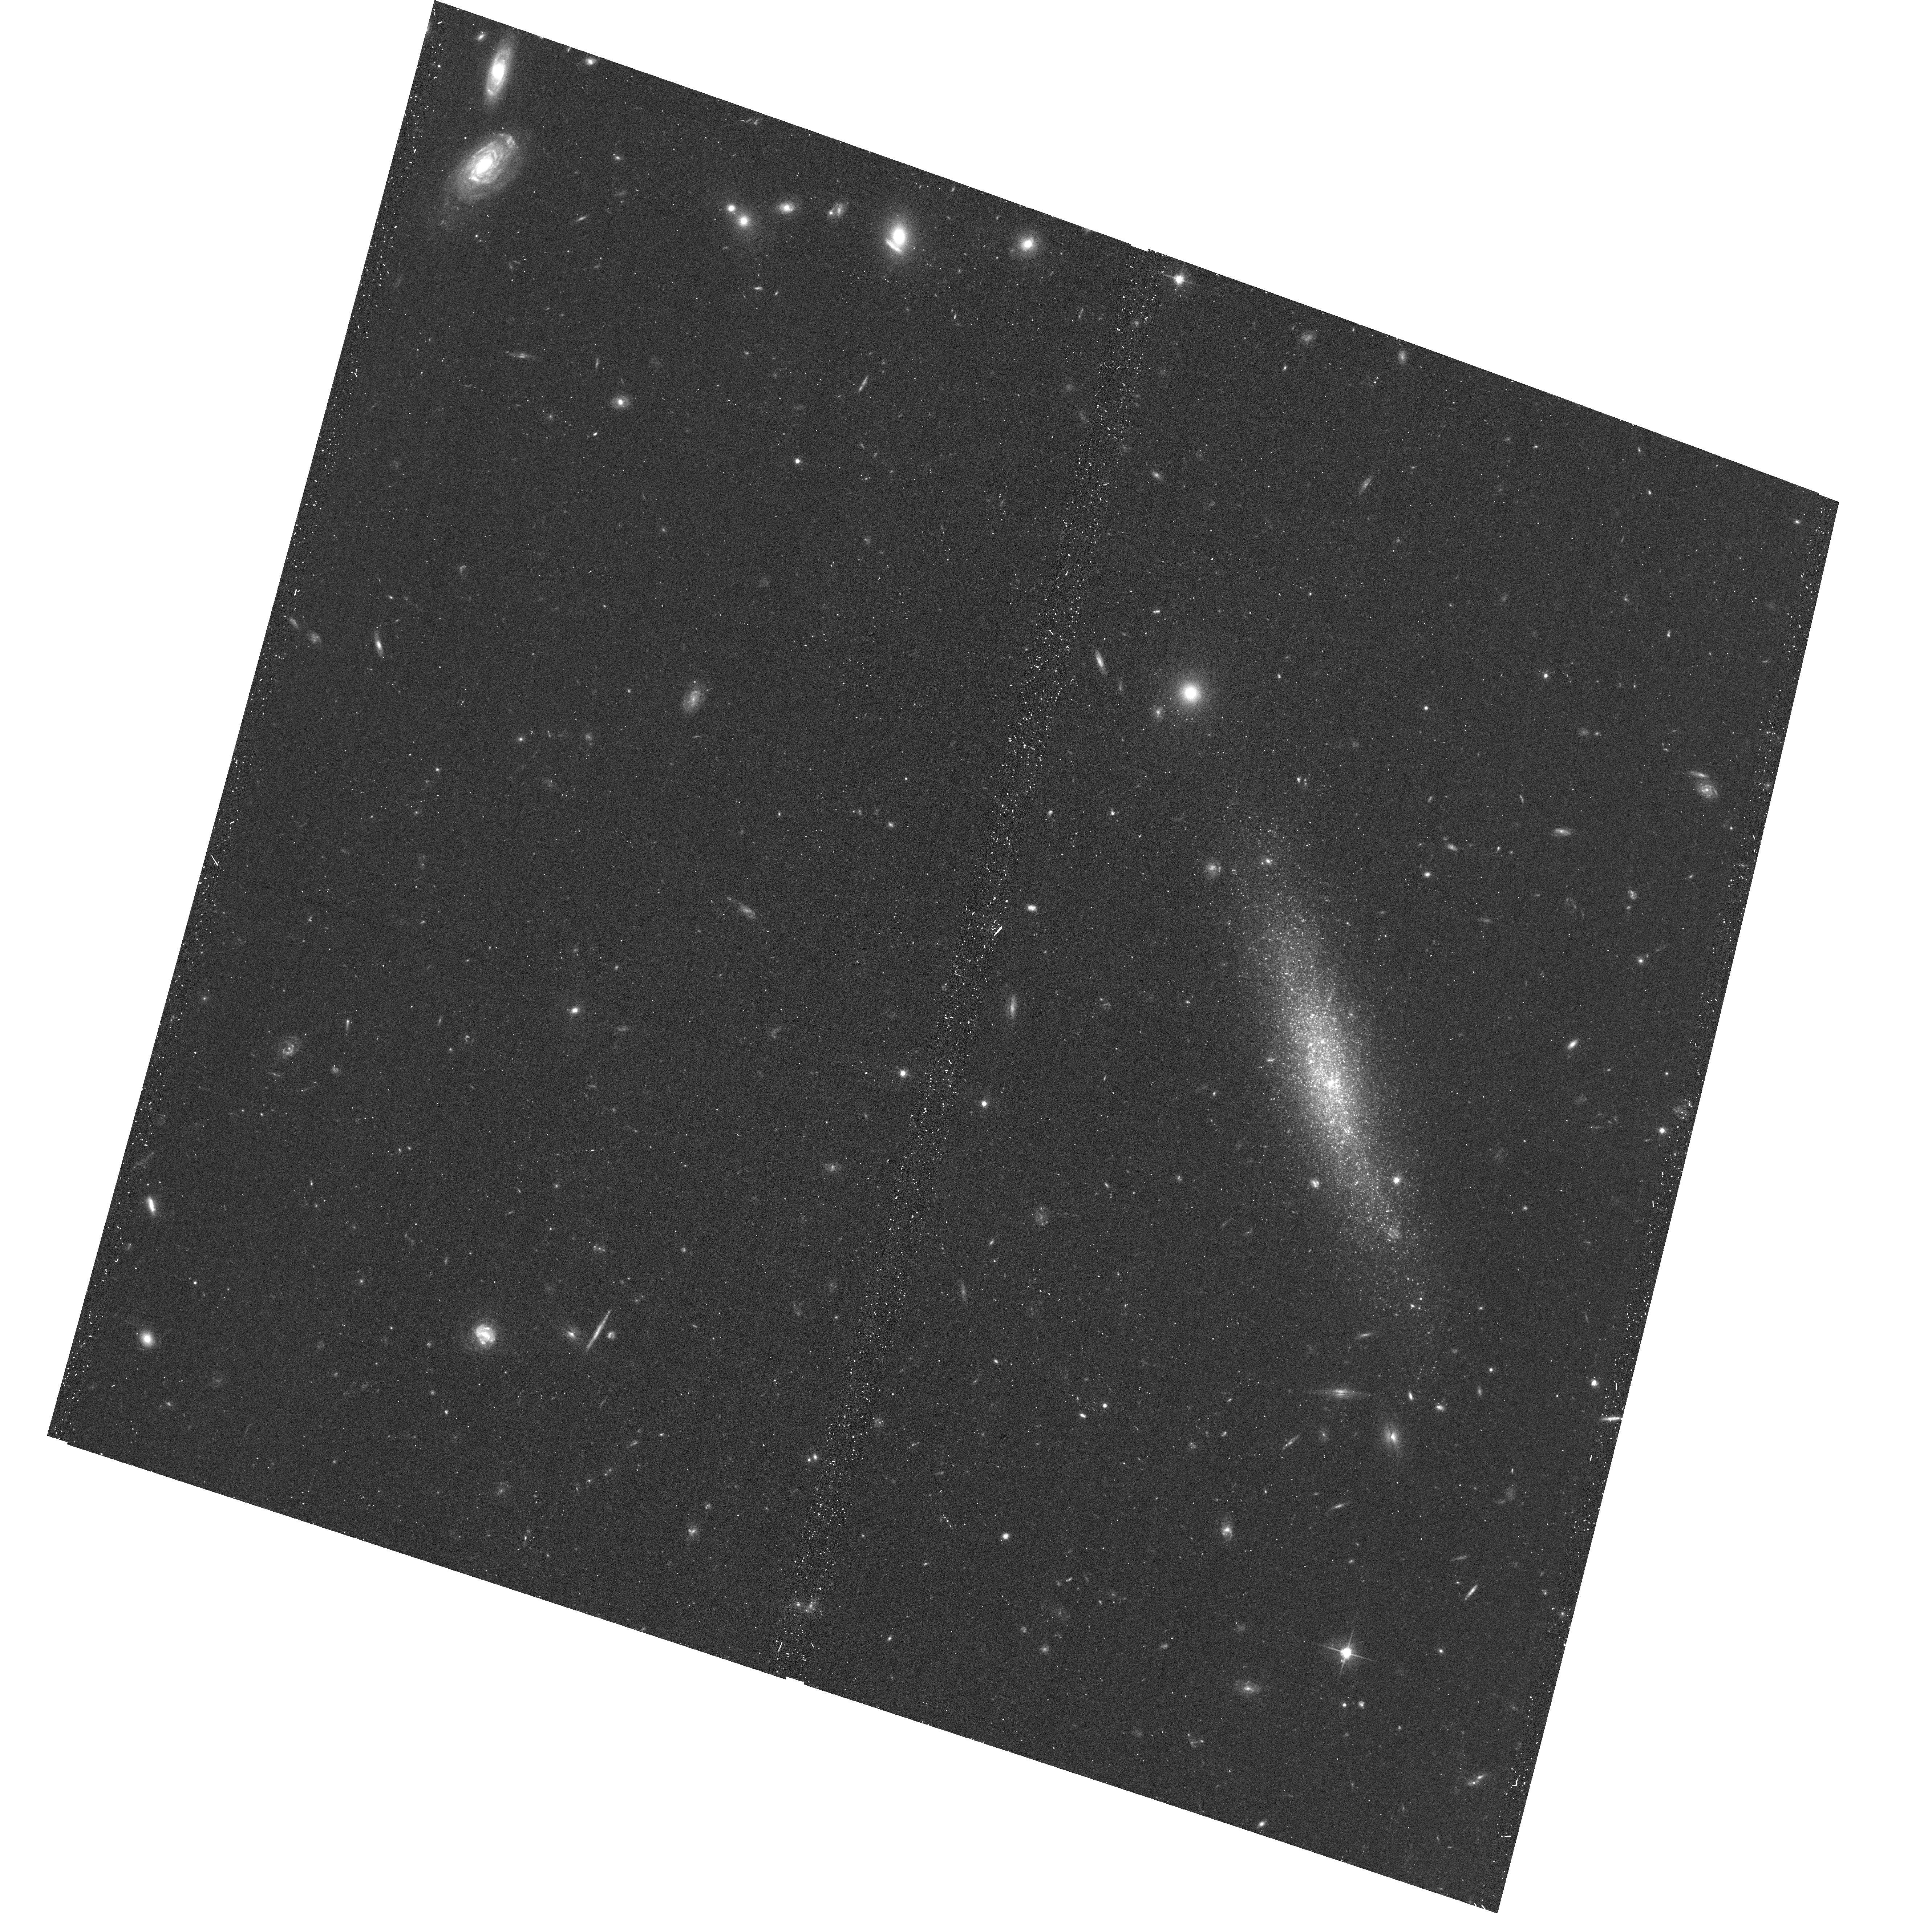
Target: MAPS-NGP-O-171-165792. Instrument: ACS/WFC. Filter: F606W. Exposure: 17 min. Observation ID: hst_14636_03_acs_wfc_f606w_jd8903

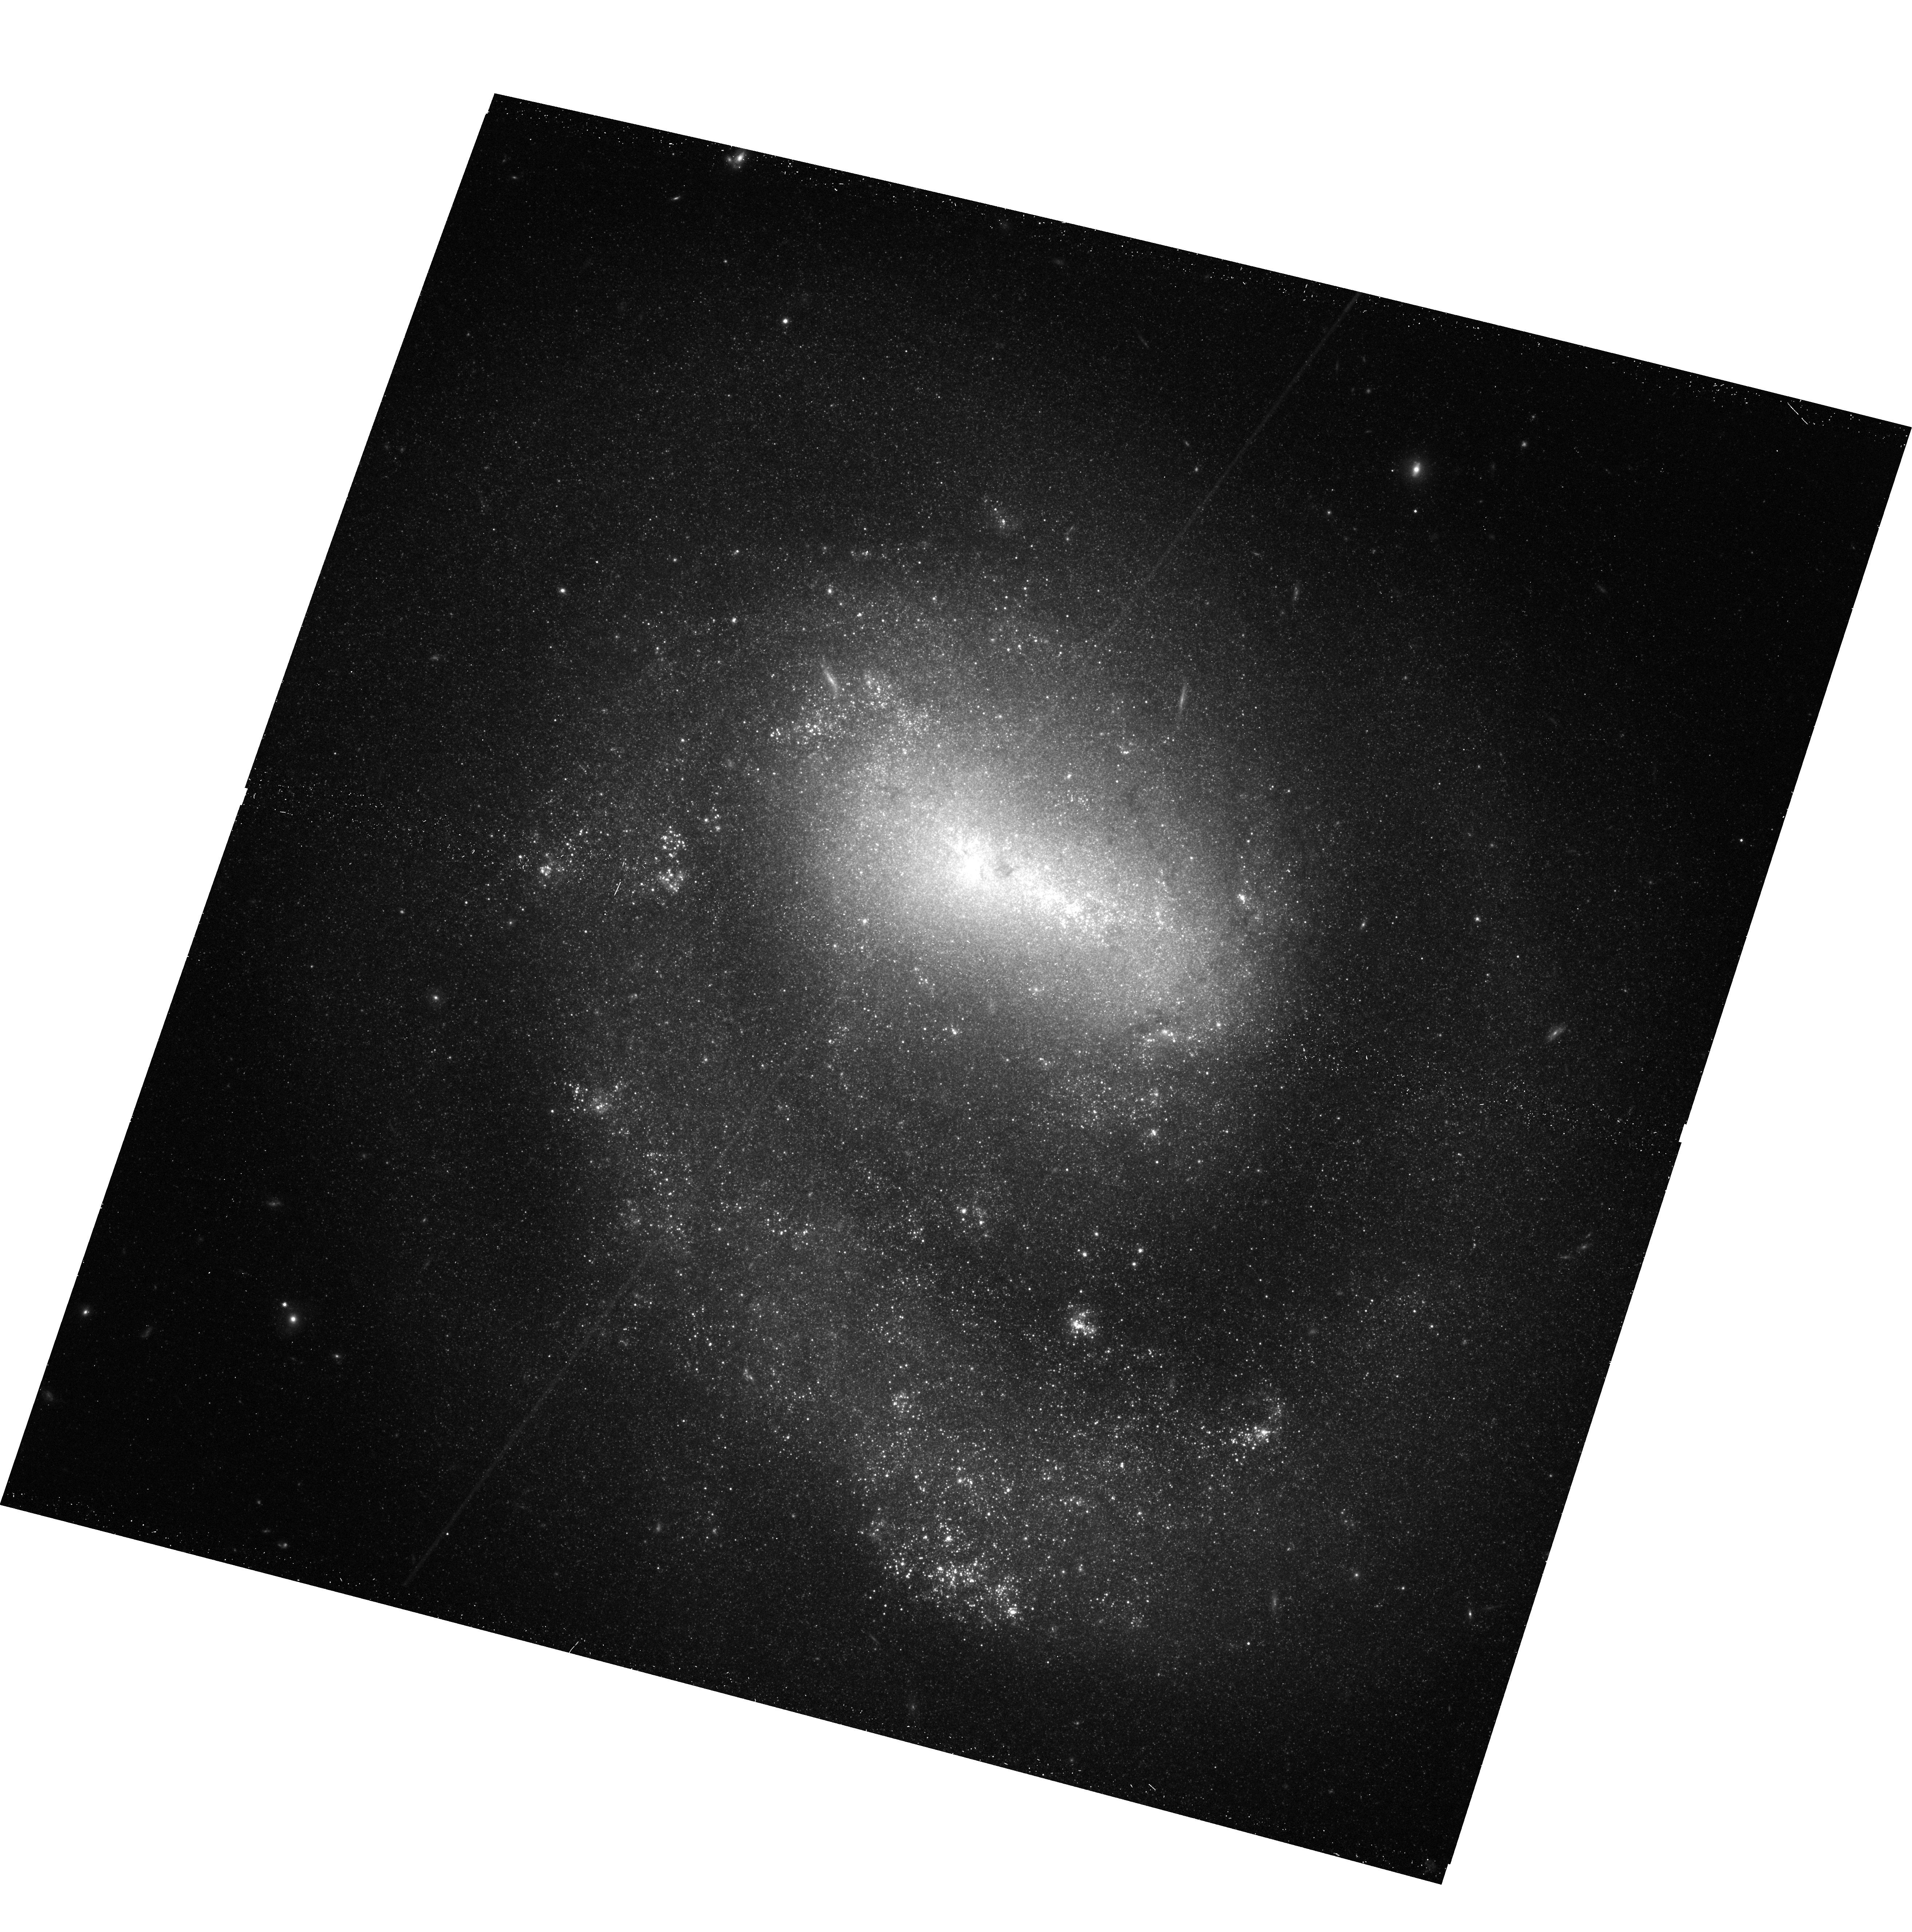
Target: NGC-4618. Instrument: ACS/WFC. Filter: F814W. Exposure: 17 min. Observation ID: hst_14636_10_acs_wfc_f814w_jd8910

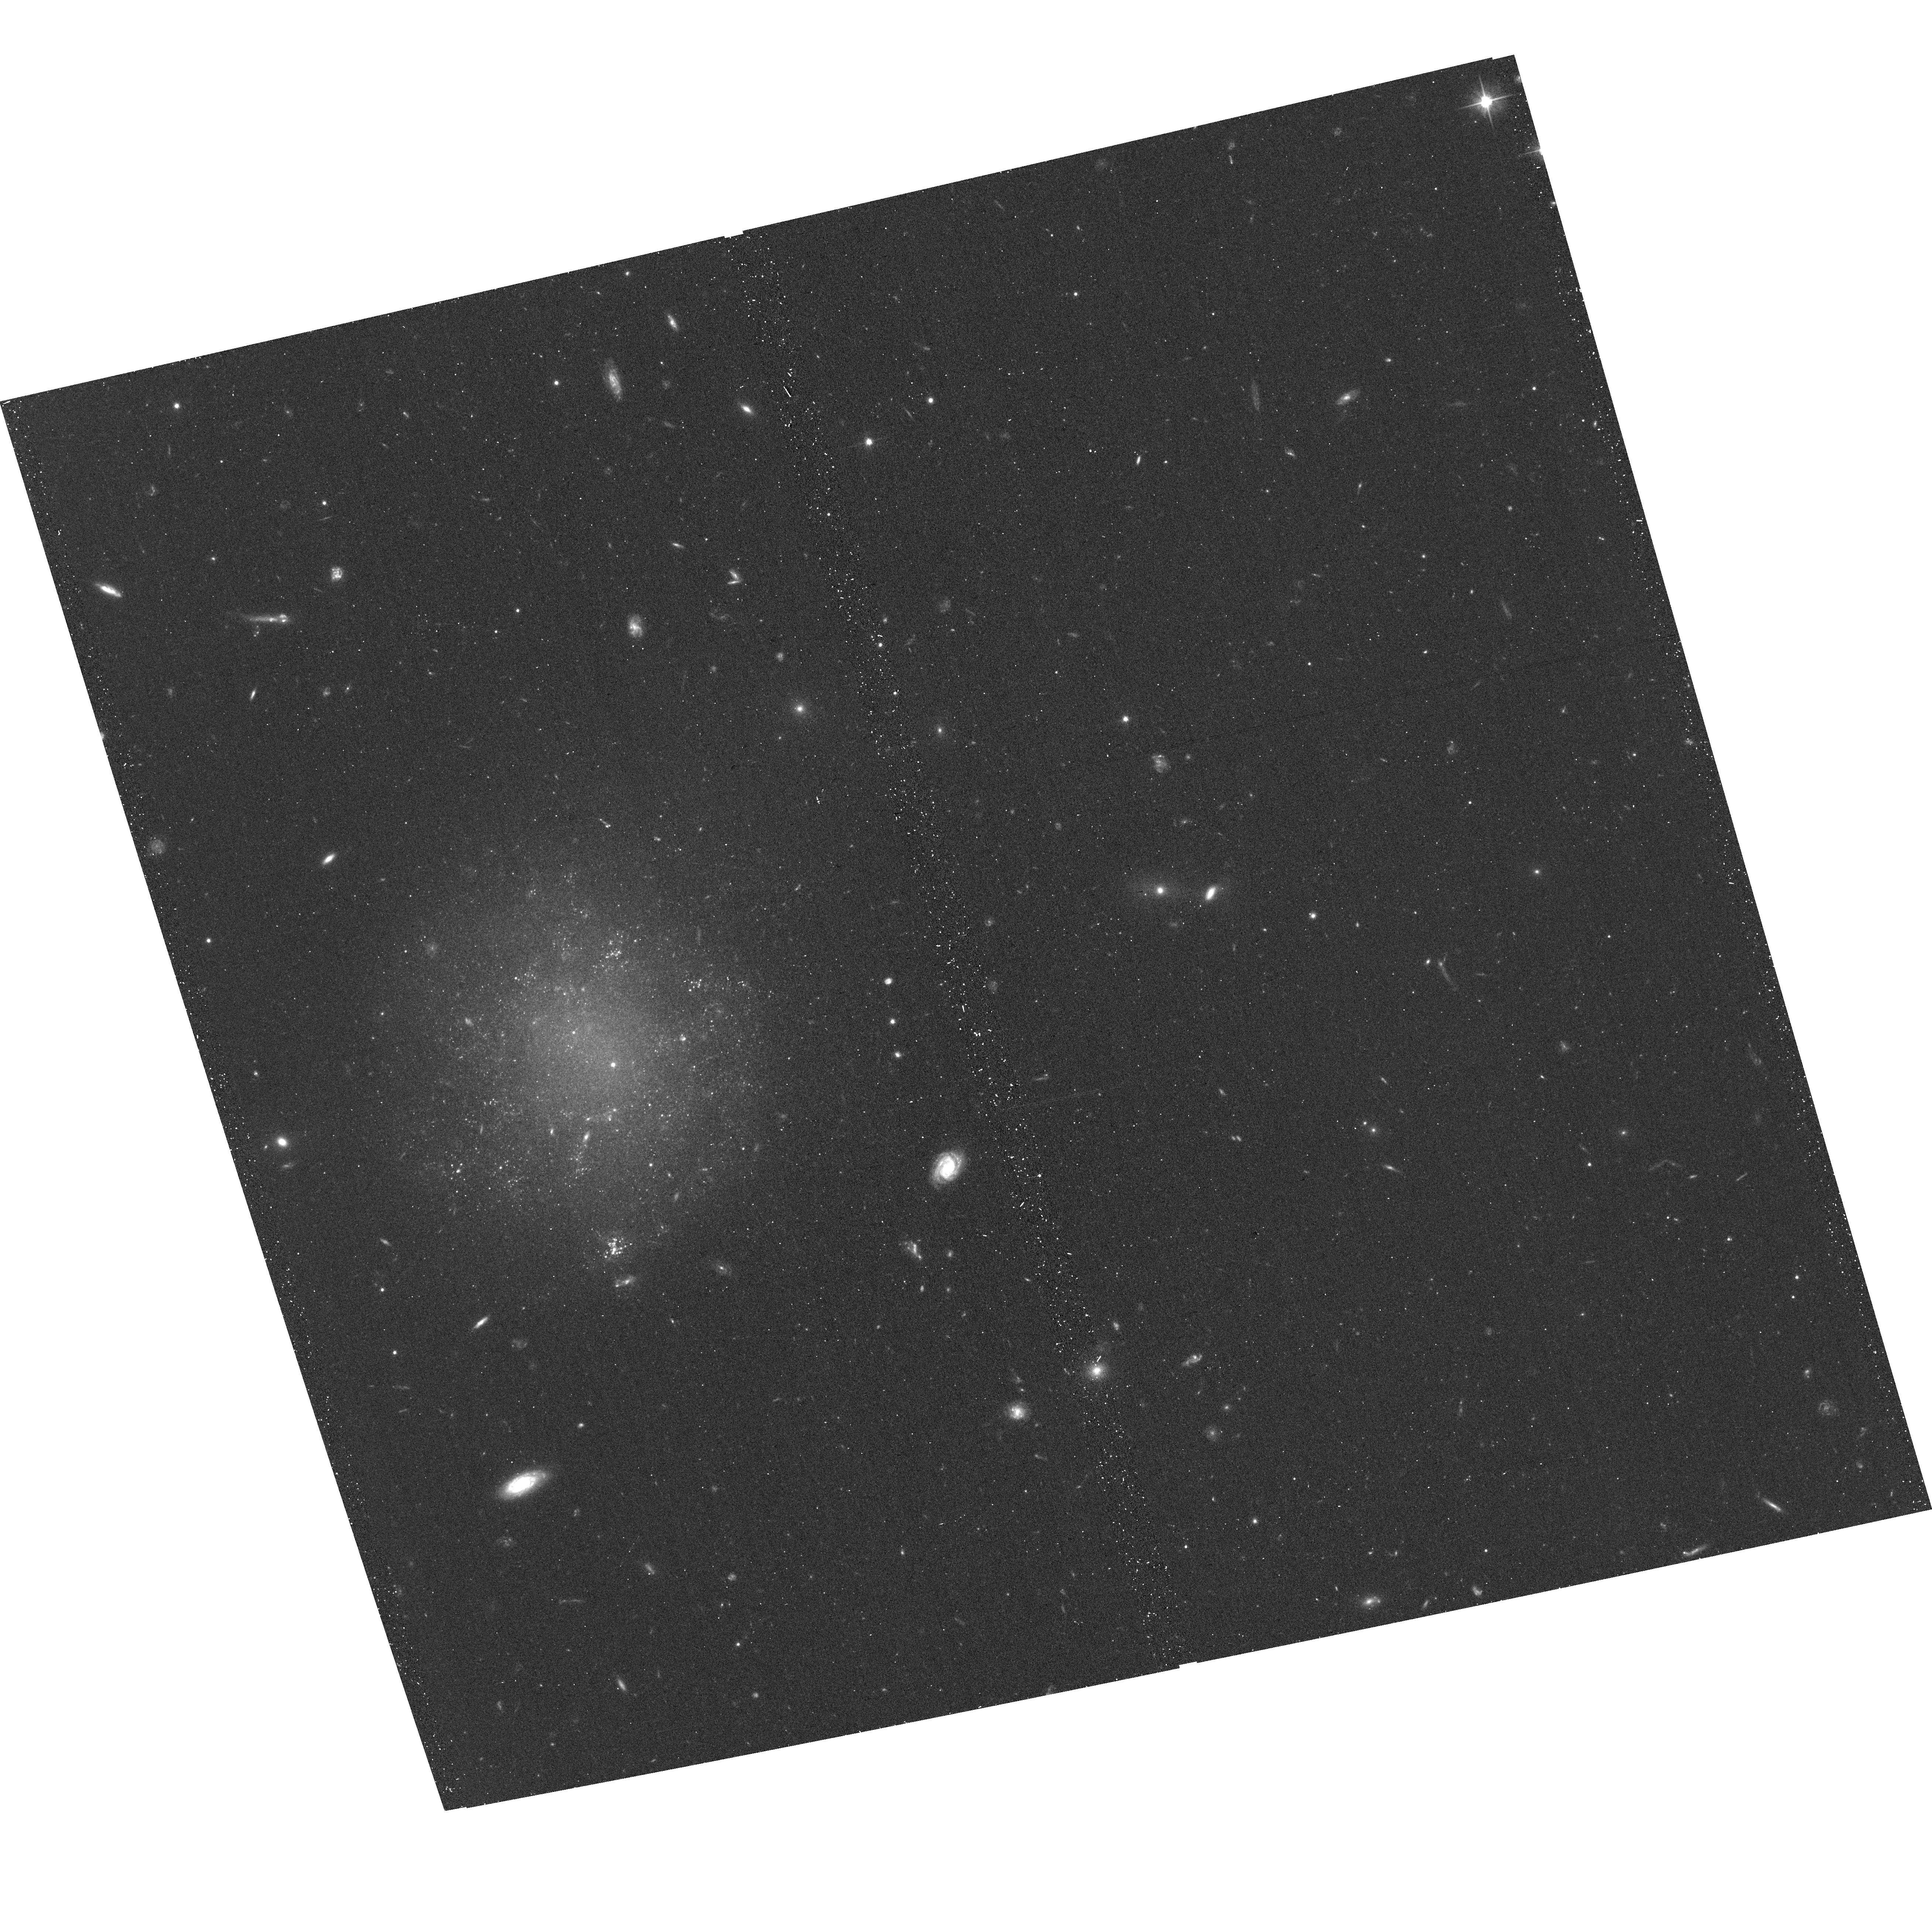
Target: UGC-08061. Instrument: ACS/WFC. Filter: F606W. Exposure: 17 min. Observation ID: hst_14636_13_acs_wfc_f606w_jd8913

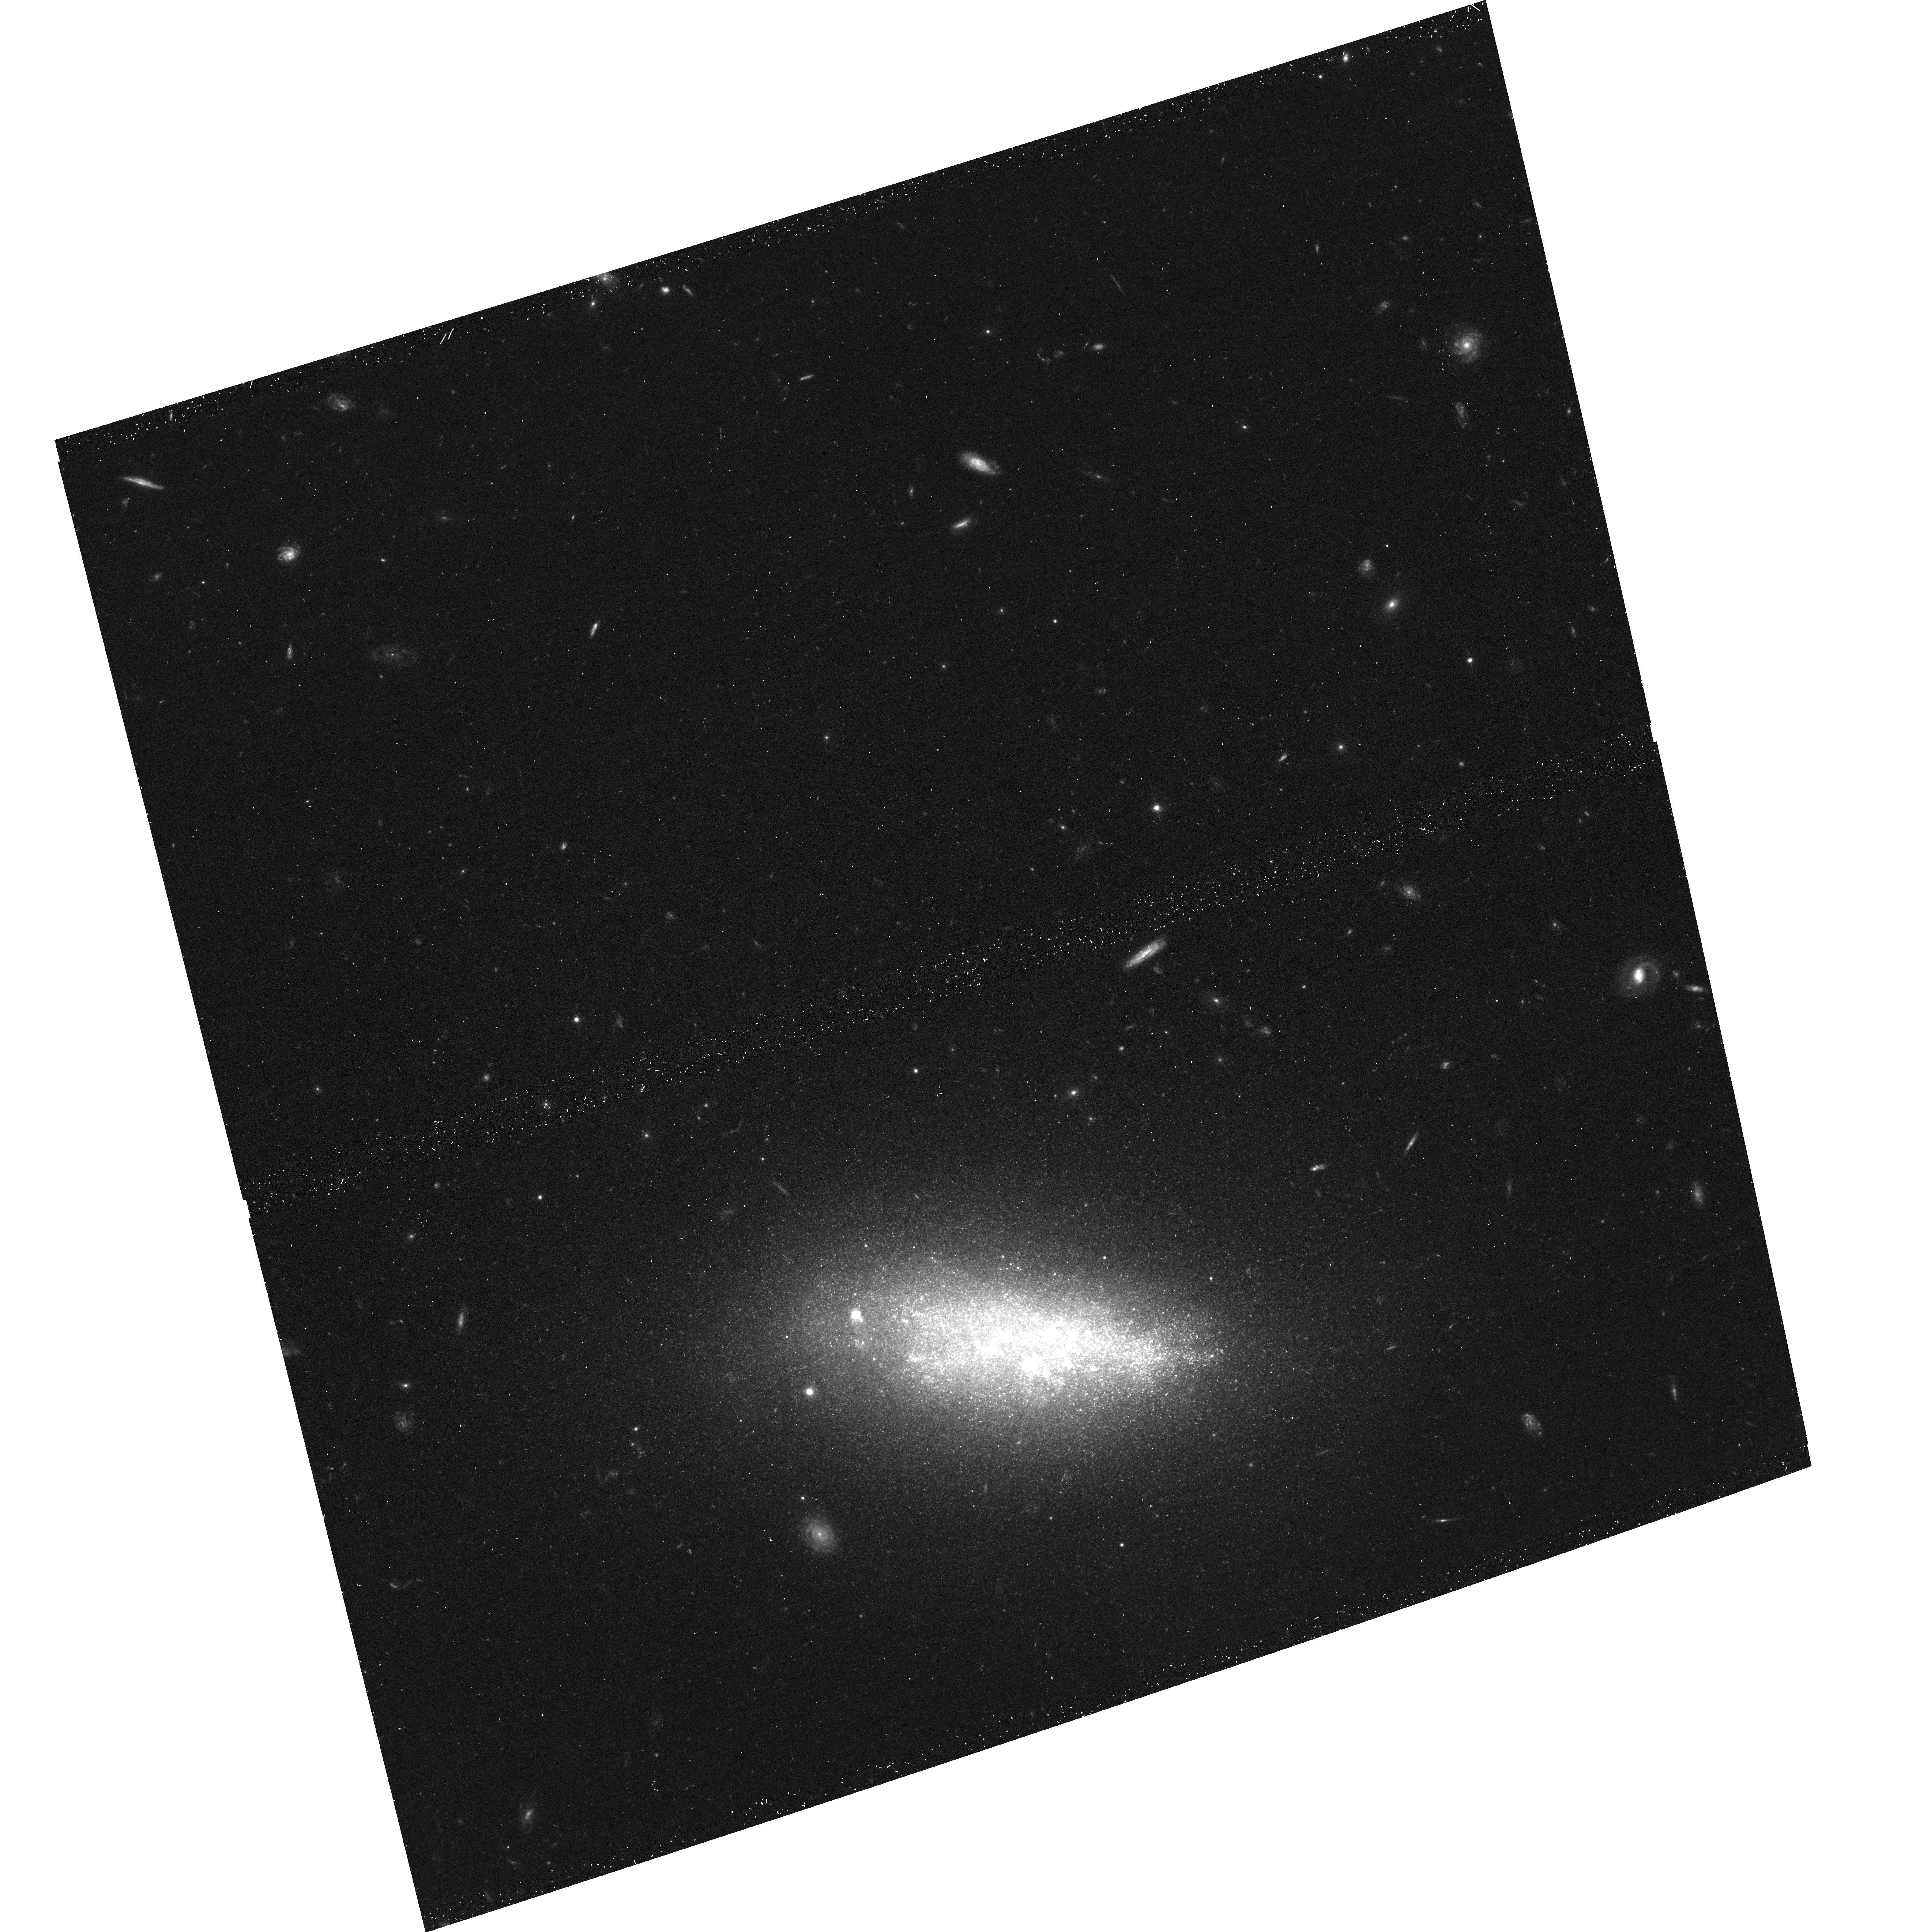
Target: UGC-07678. Instrument: ACS/WFC. Filter: F606W. Exposure: 17 min. Observation ID: hst_14636_08_acs_wfc_f606w_jd8908

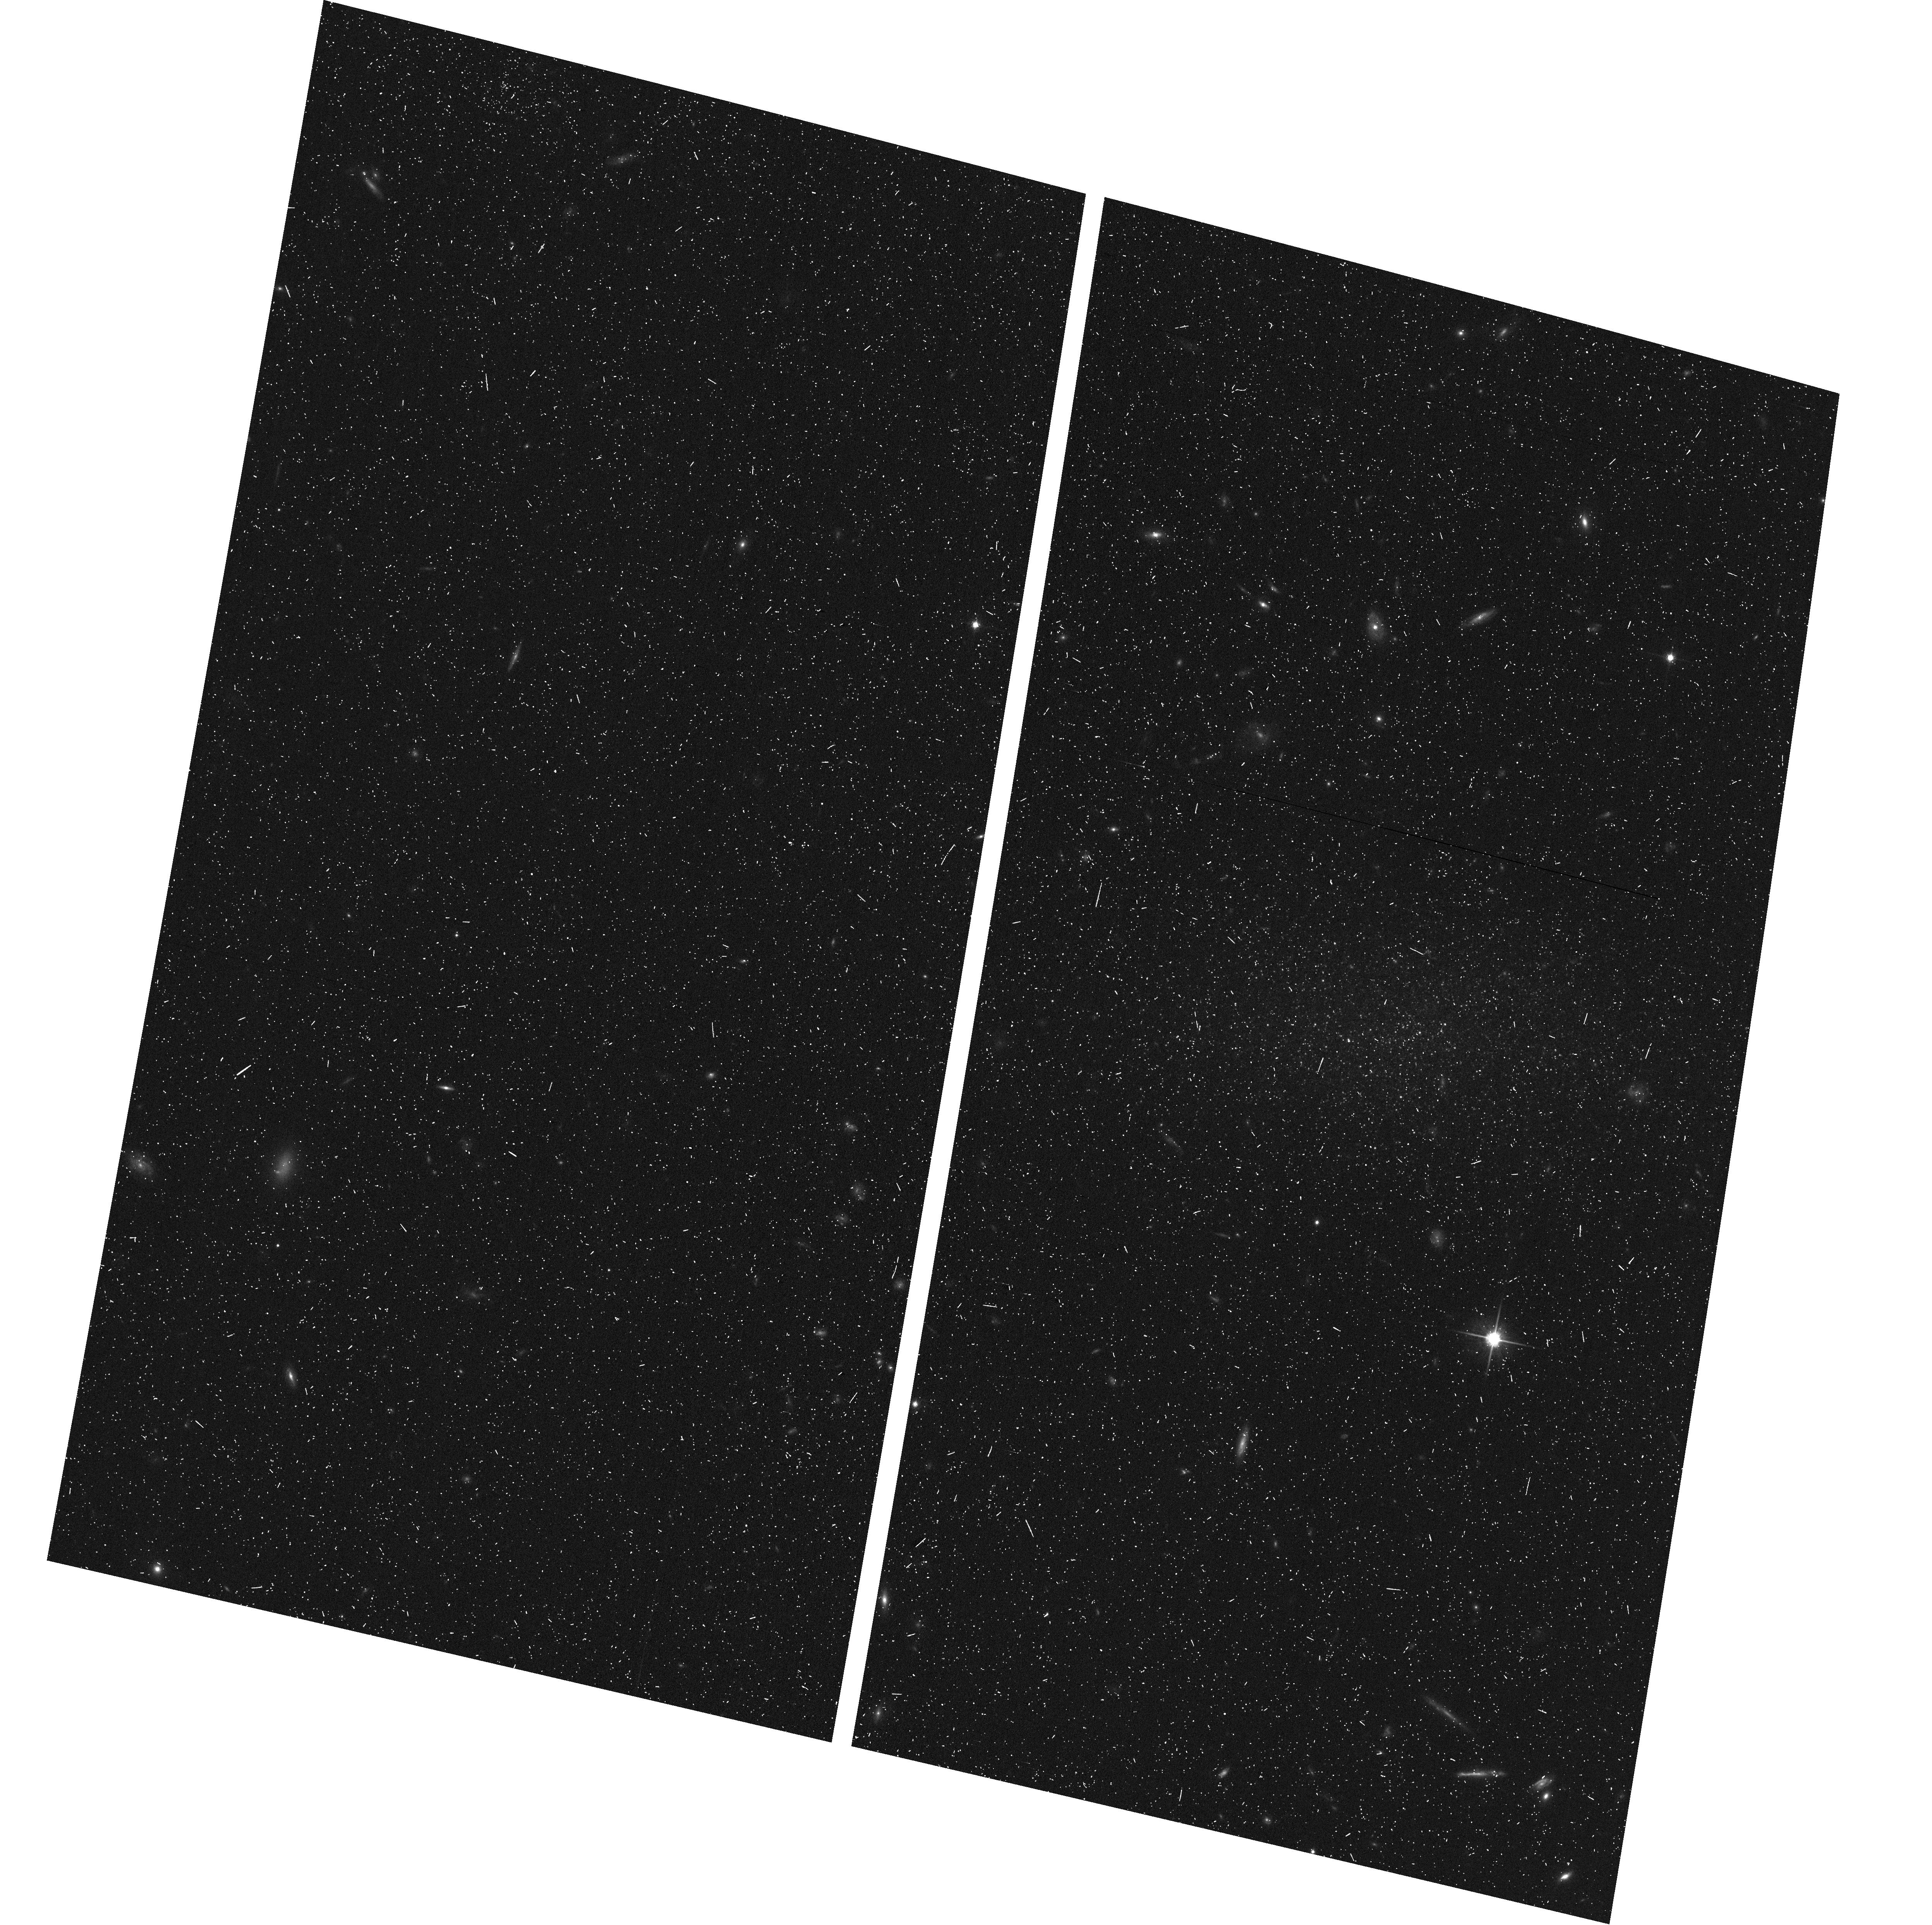
Target: HKK2009-DJ1243+4127. Instrument: ACS/WFC. Filter: F814W. Exposure: 9 min. Observation ID: hst_14636_11_acs_wfc_f814w_jd8911

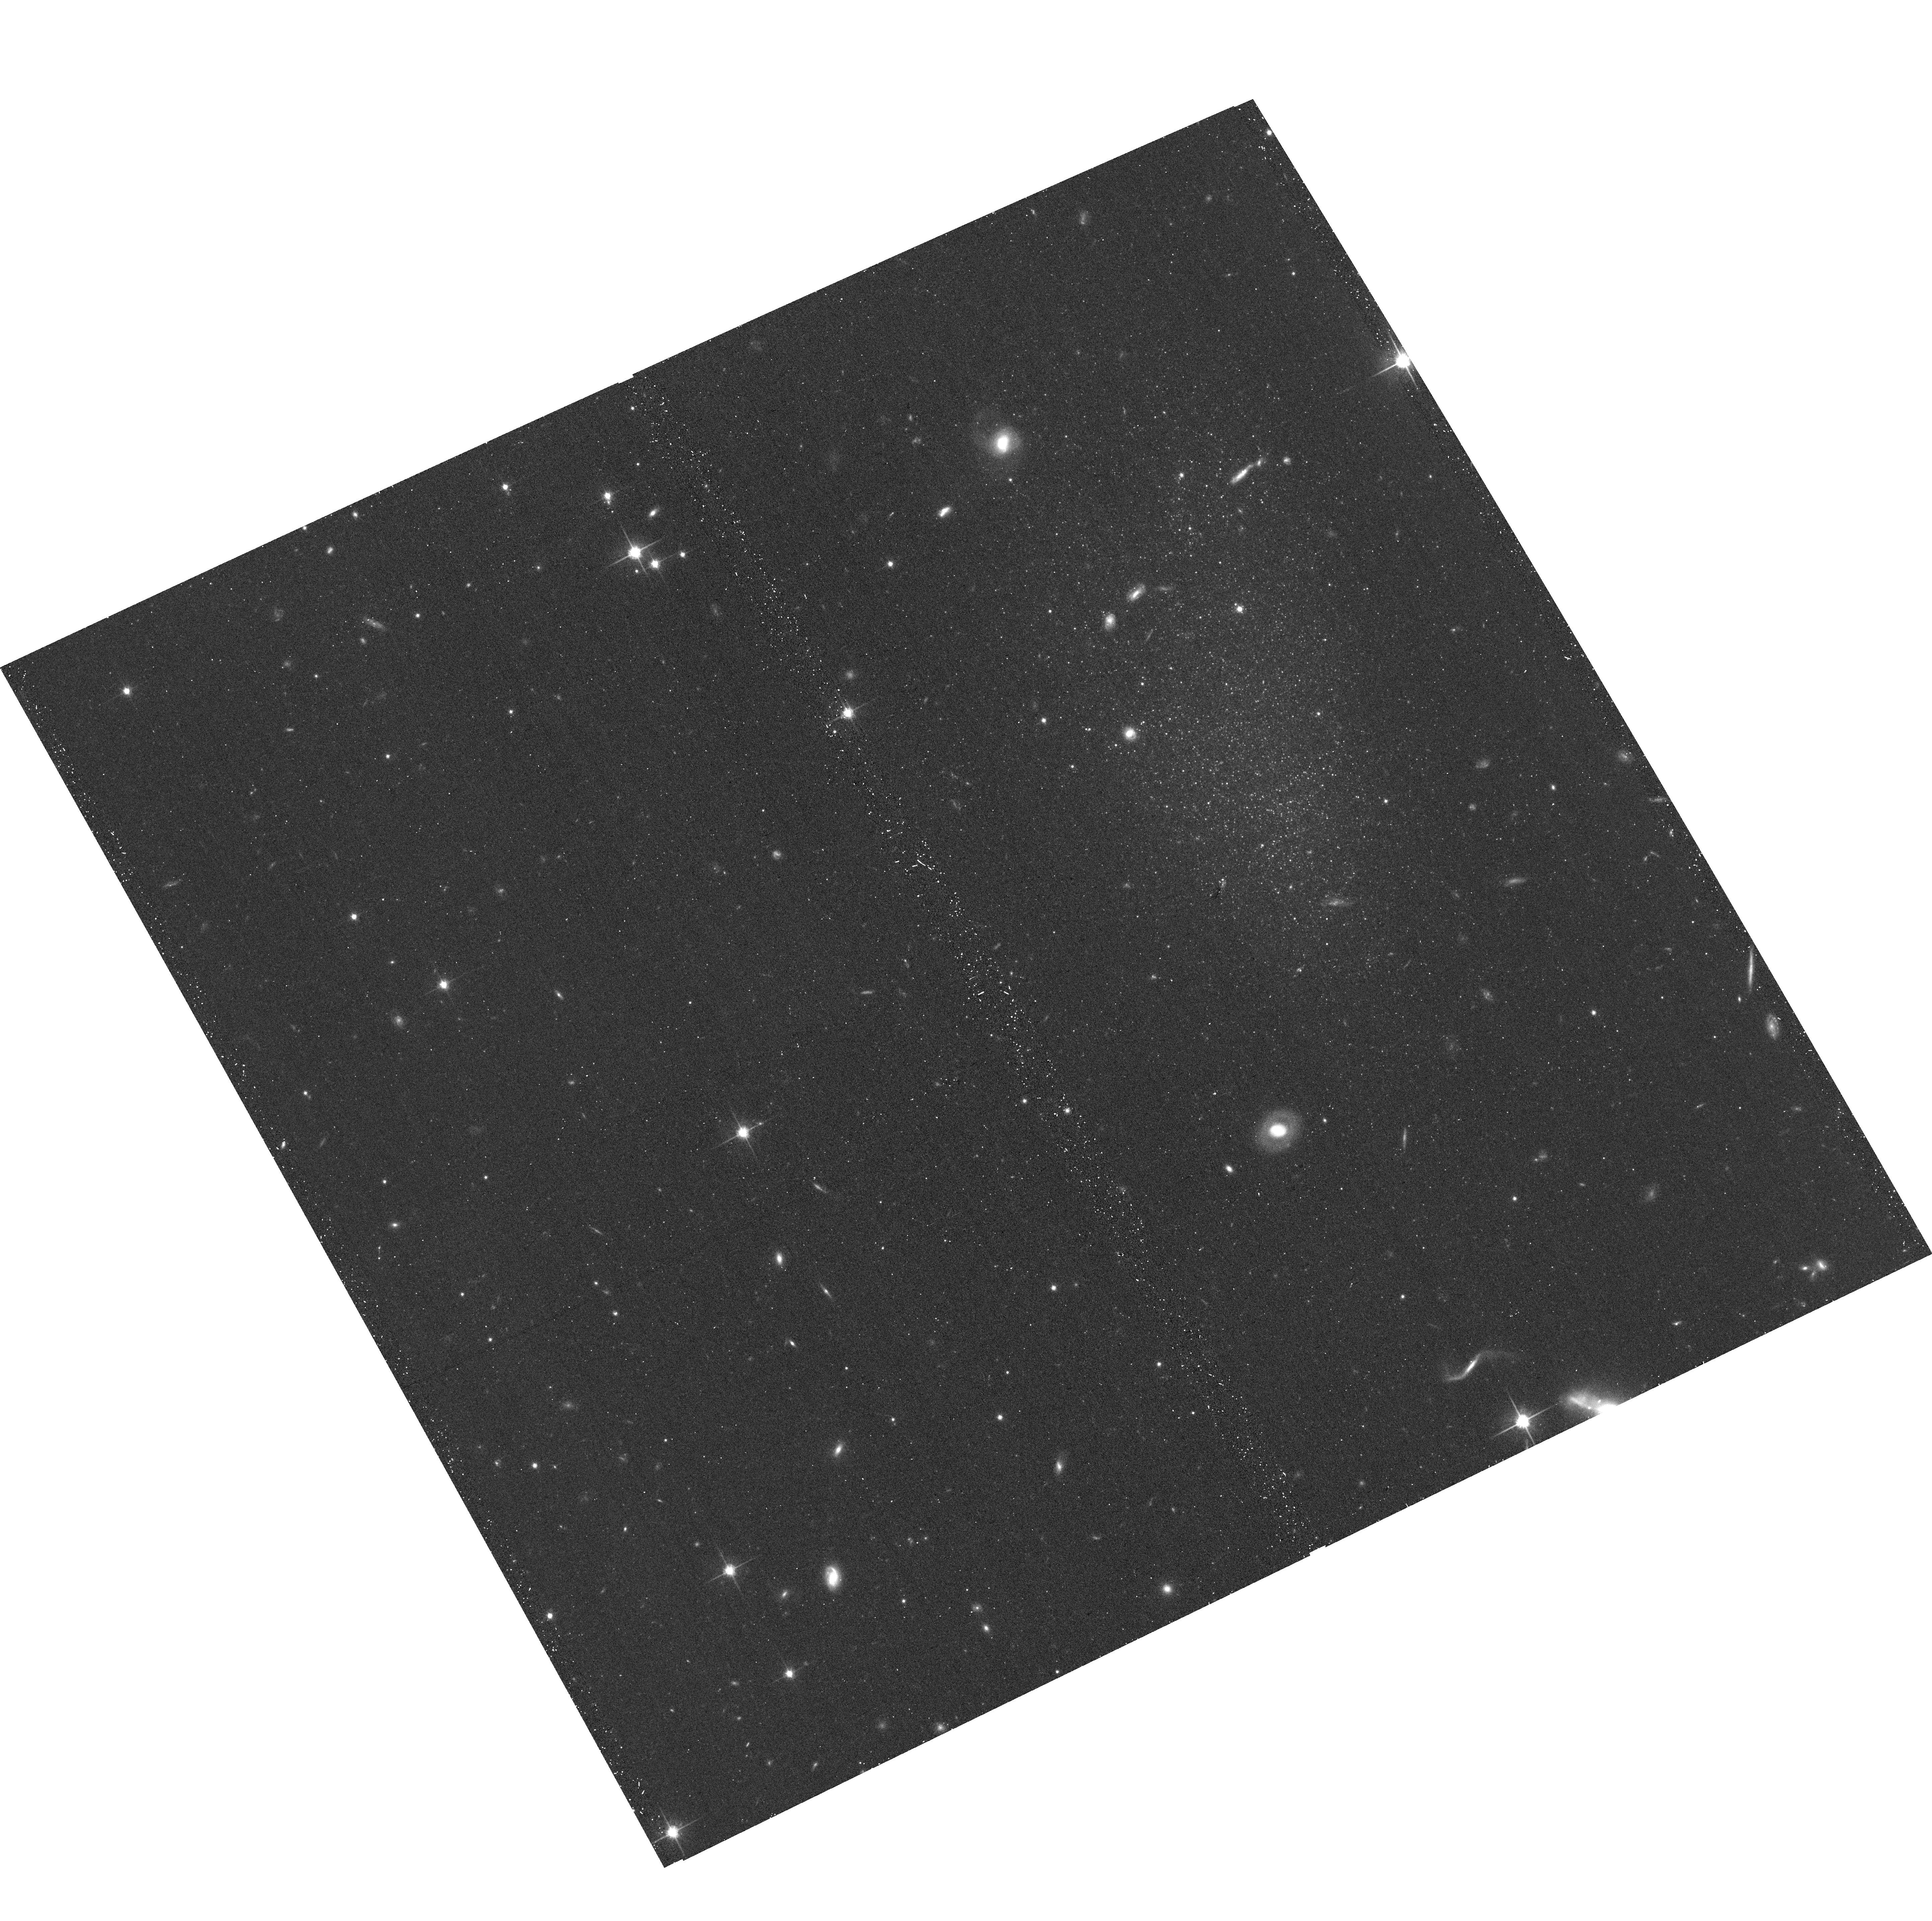
Target: GALEXASC-J125956.60-192445.7. Instrument: ACS/WFC. Filter: F814W. Exposure: 17 min. Observation ID: hst_14636_14_acs_wfc_f814w_jd8914

TRGB Distances to the Edge Between the Local Sheet and Virgo Infall: Last of the Low Hanging Fruit (PI: Karachentsev, Igor Dmitrievich)

There is a gap in an otherwise tremendously successful program with HST to determine the distances and motions of galaxies within 10 Mpc. Nearby galaxies are concentrated to a band stretching toward the Virgo Cluster. Accurate distances from the tip of the red giant branch method have been obtained for a high fraction of nearby galaxies in every direction on the sky EXCEPT in the Local Sheet in the Virgo sector. This region is particularly interesting because it samples the outer extent of the strong influence of the Virgo Cluster: the cluster zero velocity and zero energy surfaces. Details of the velocity field in this region are sensitive to the mass of the cluster out to large radii, information uniquely available because of the proximity of the Virgo Cluster. The existing limited information suggests there is a pronounced velocity shear across the region. Distances can easily be obtained for the targets with single orbit observations. The observations contribute to an increasingly complete sampling of the resolved stellar populations of nearby galaxies, a compilation of considerable legacy value.